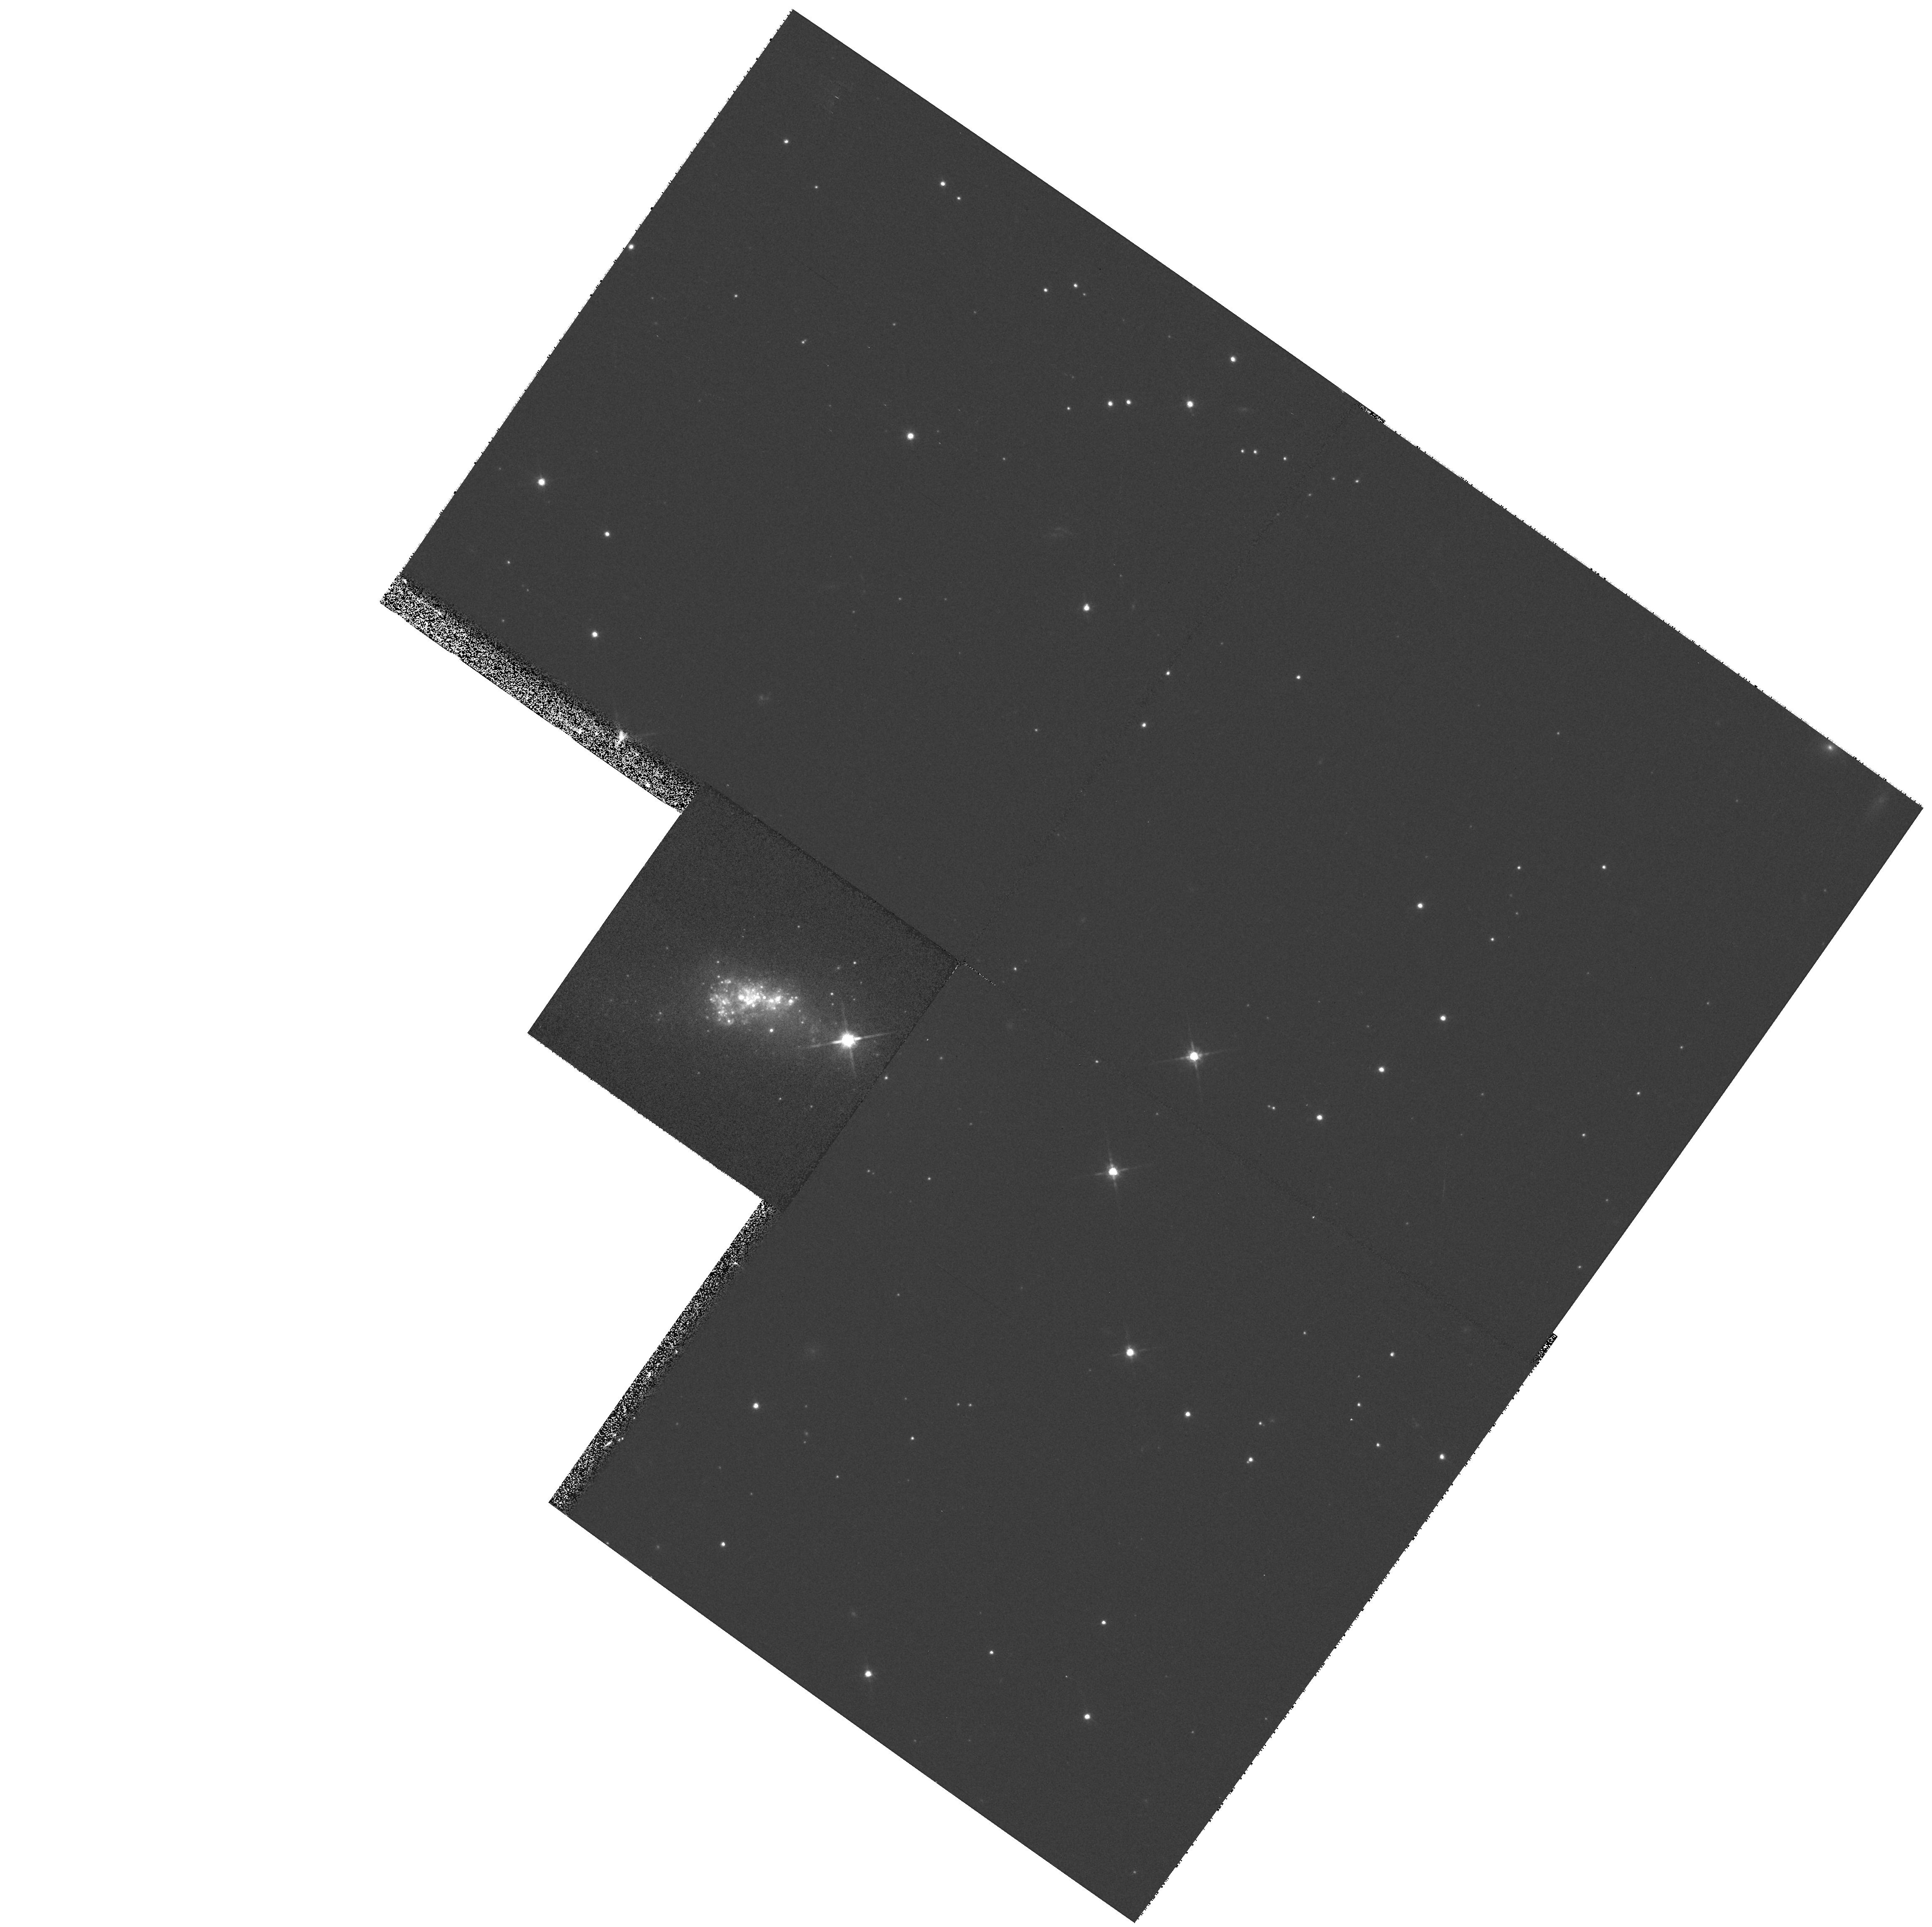
Target: TOLOLO1924-416
Instrument: WFPC2/PC
Filter: F814W
Exposure: 5 min
Observation ID: hst_6639_02_wfpc2_pc_f814w_u3lx02

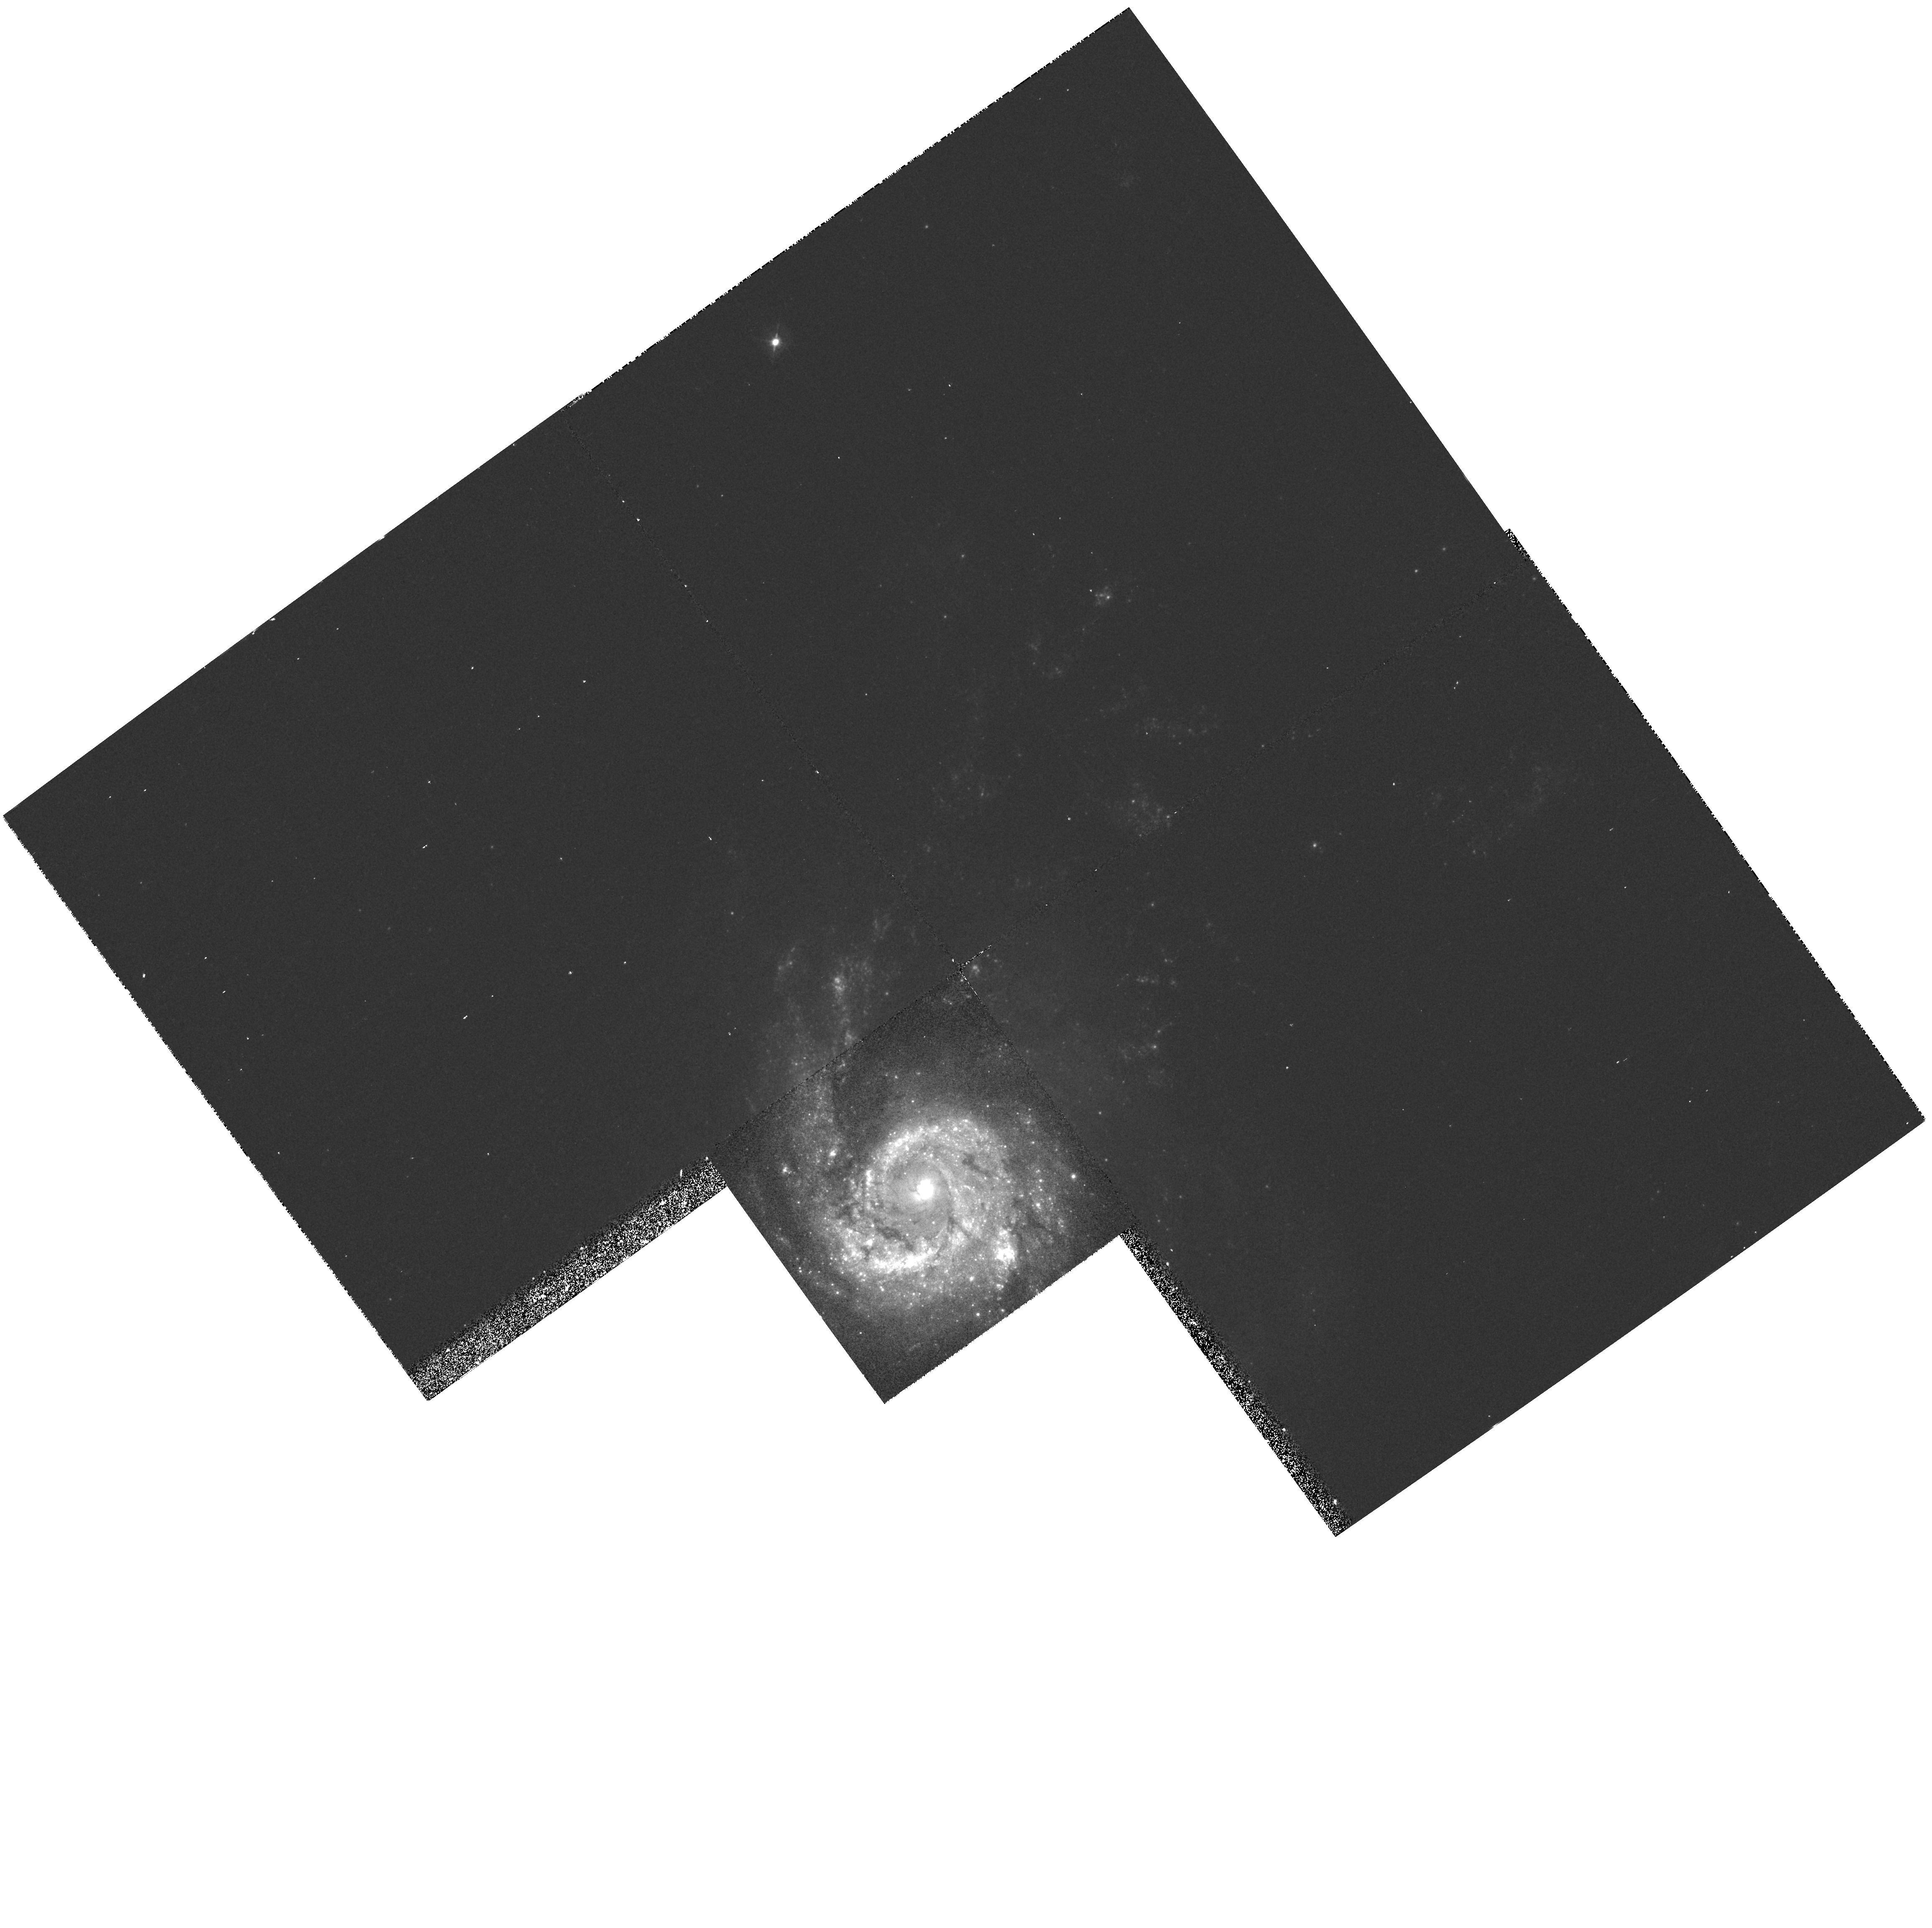
Target: NGC3310
Instrument: WFPC2/PC
Filter: F439W
Exposure: 10 min
Observation ID: hst_6639_01_wfpc2_pc_f439w_u3lx01

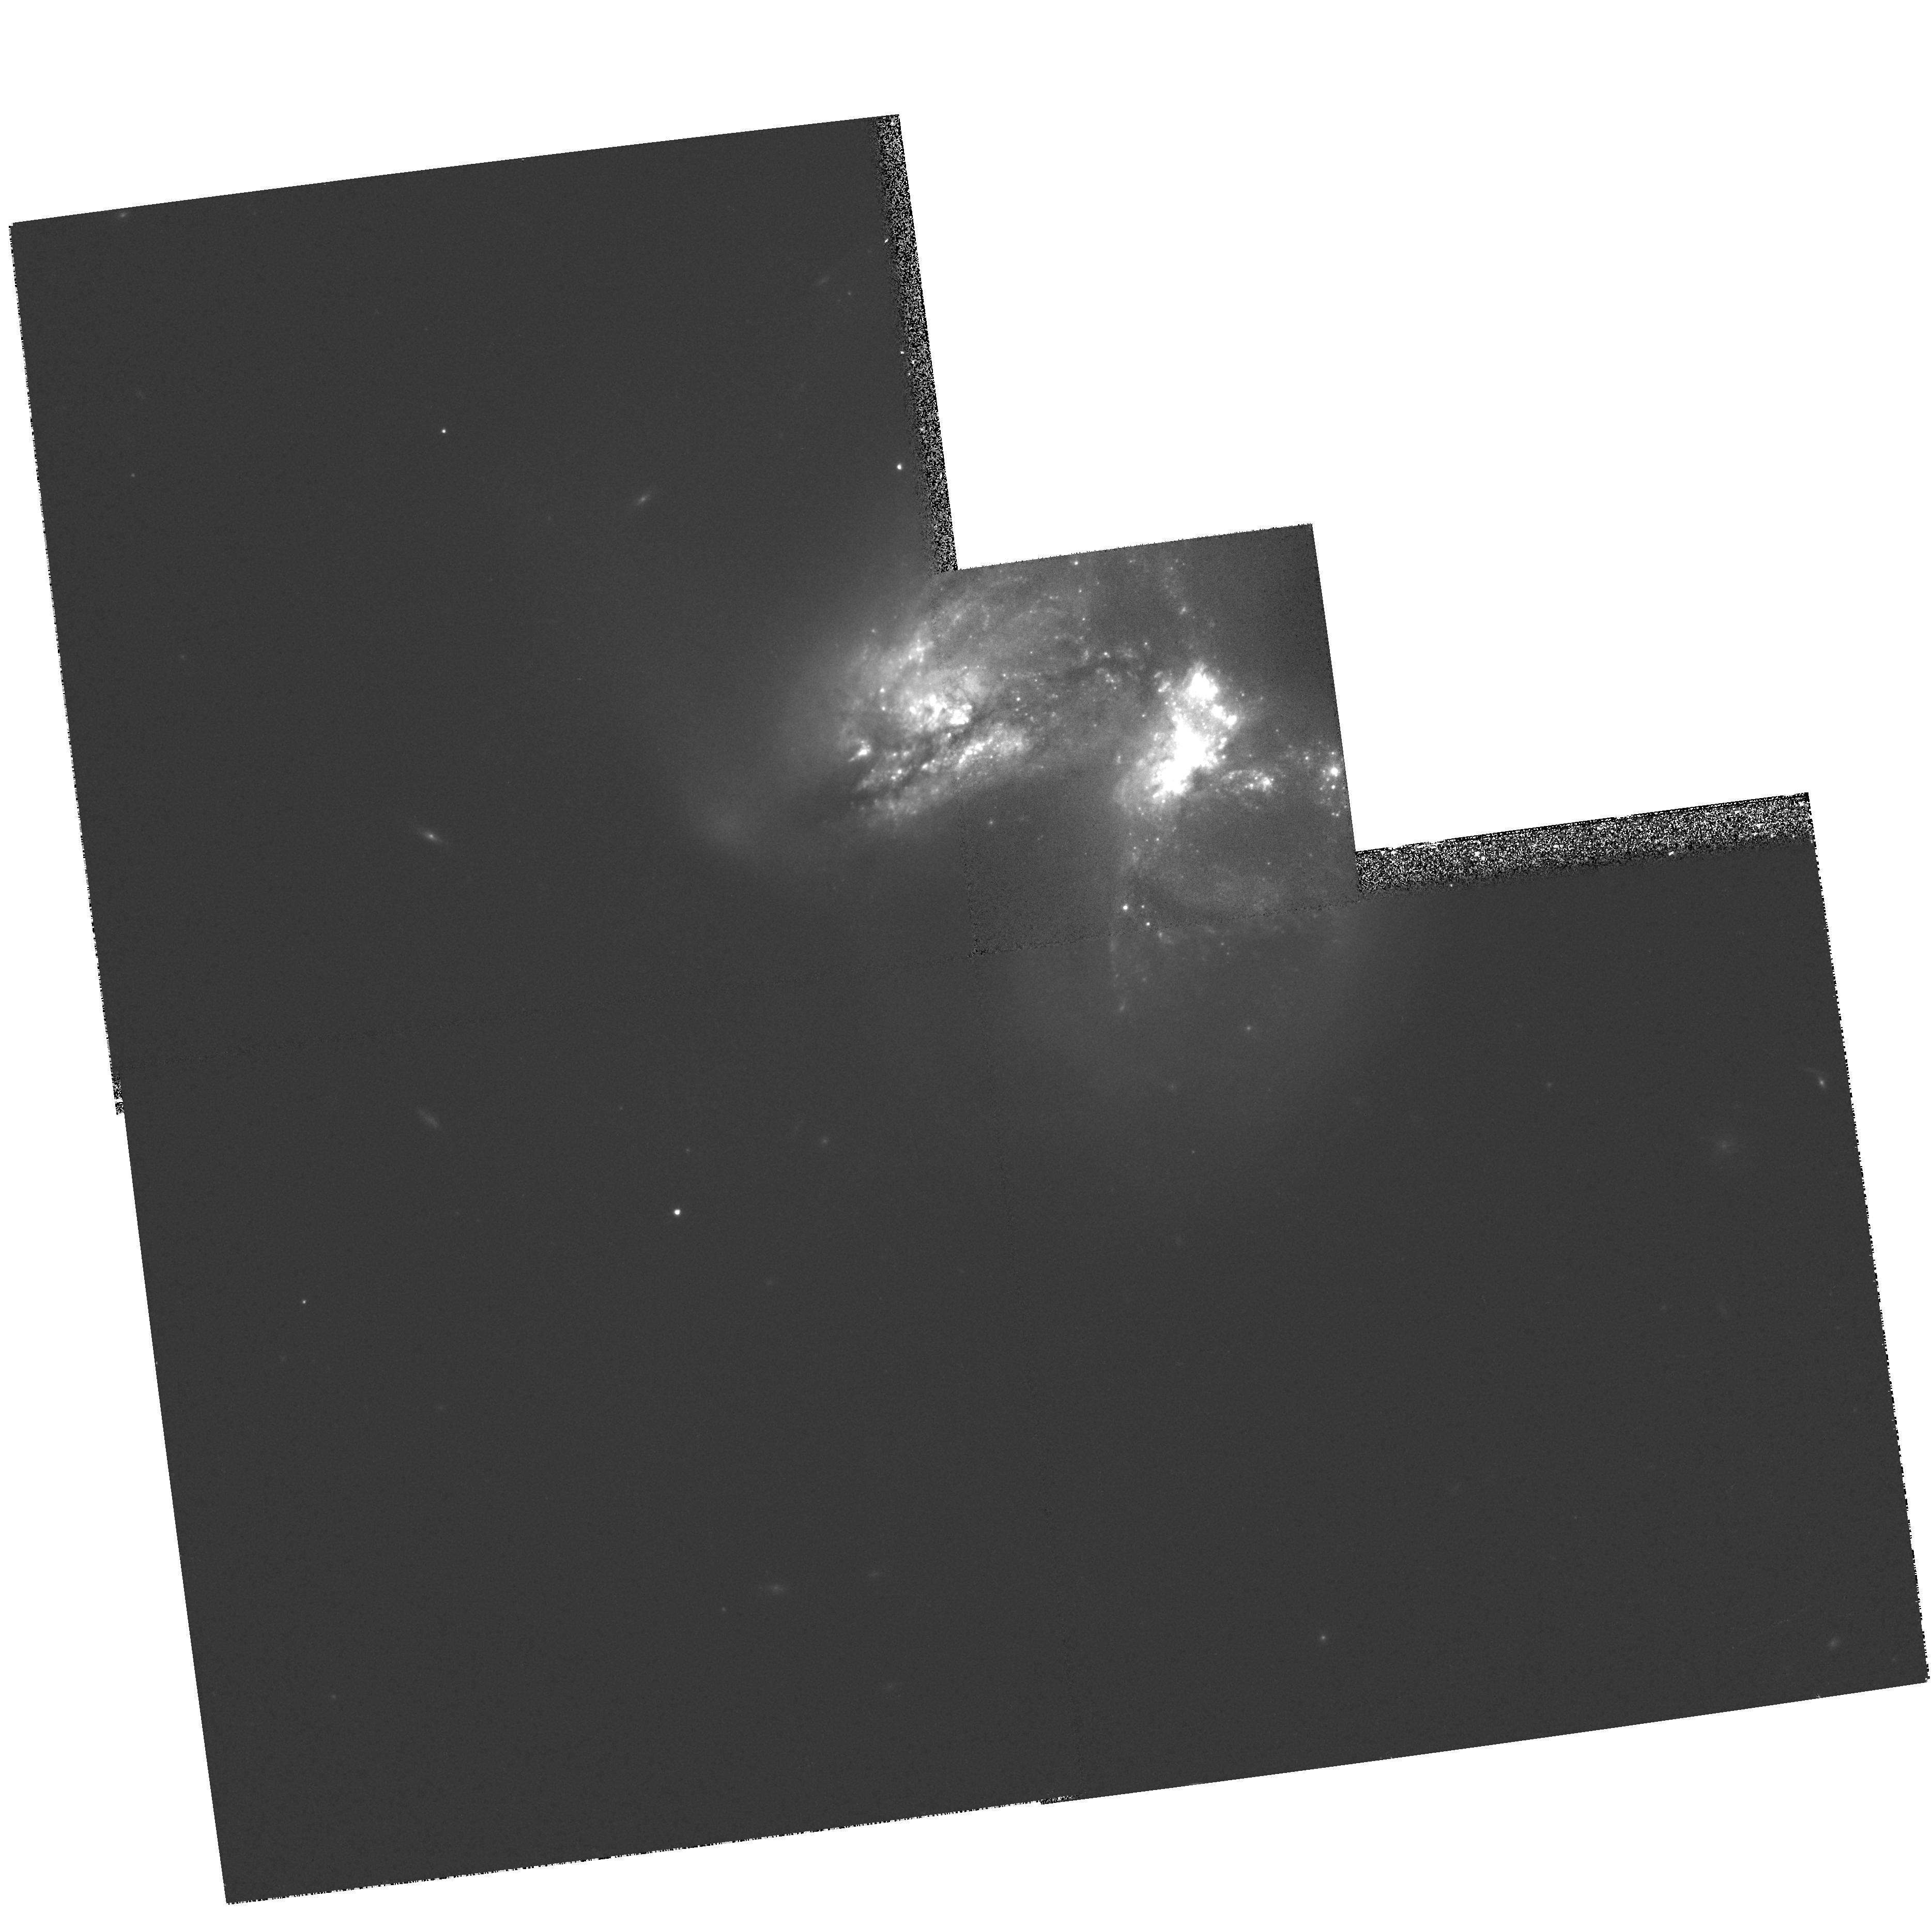
Target: NGC3690
Instrument: WFPC2/PC
Filter: F814W
Exposure: 8 min
Observation ID: hst_6639_04_wfpc2_pc_f814w_u3lx04

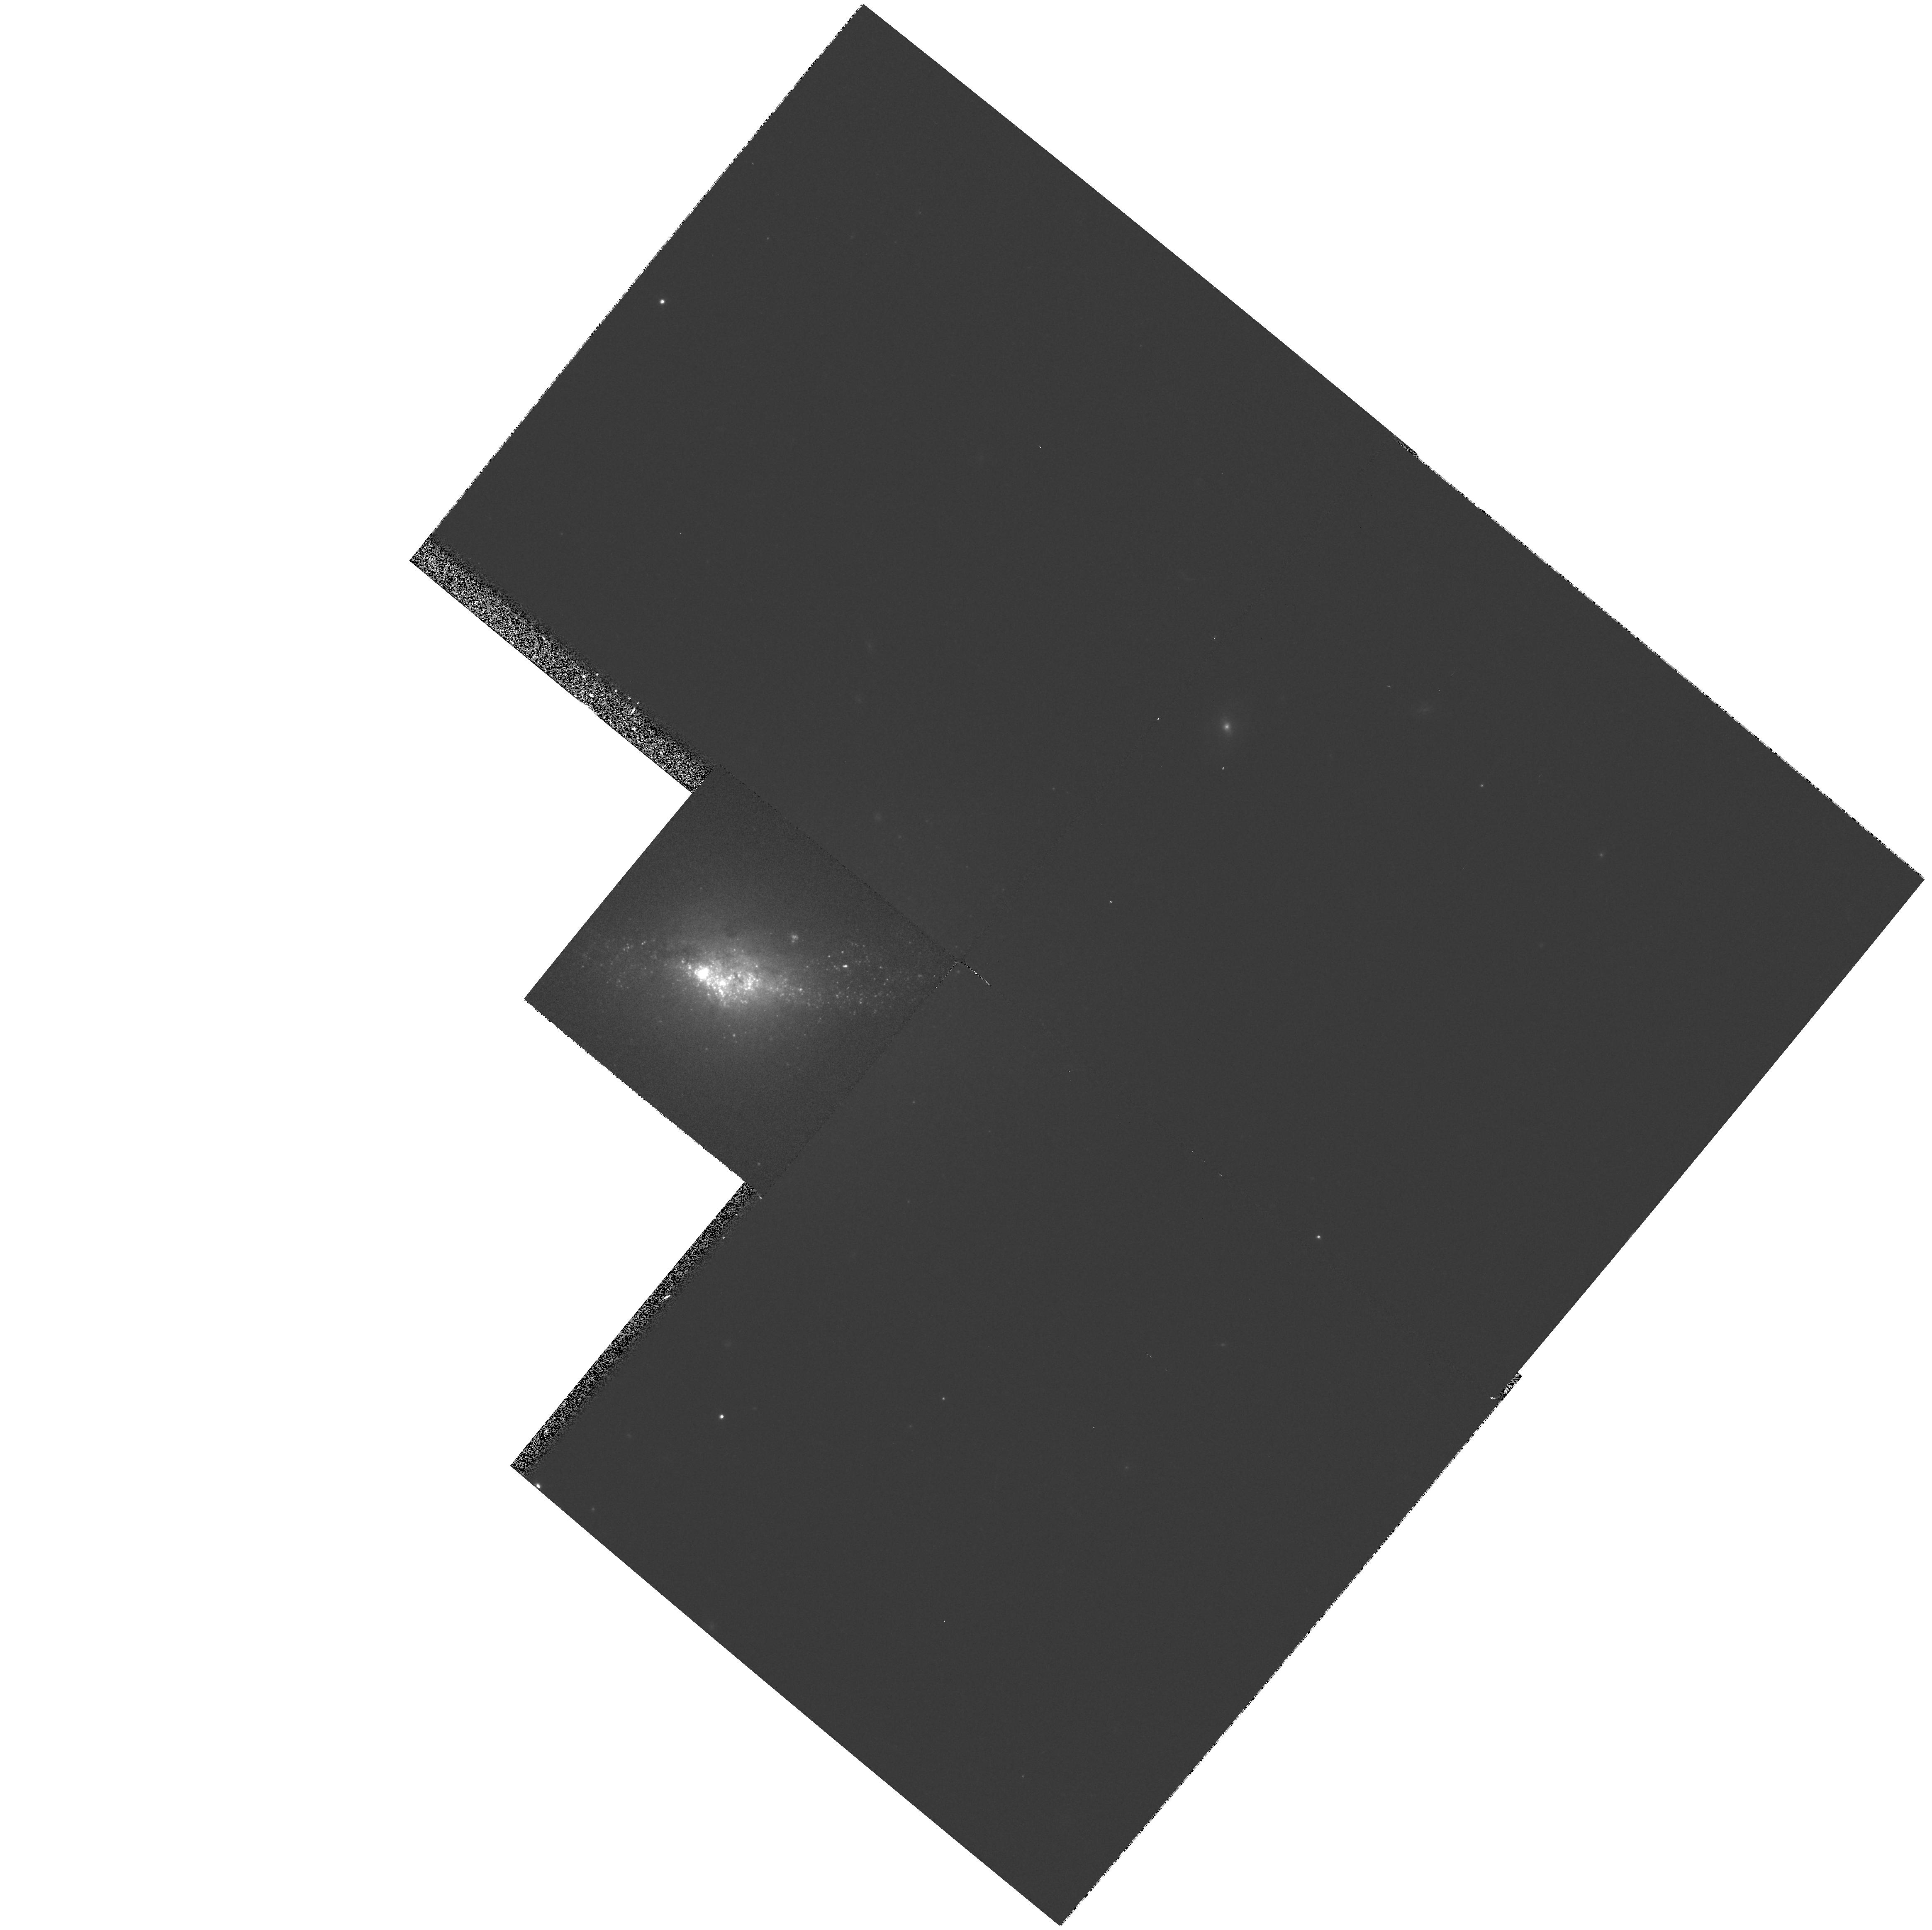
Target: NGC4670
Instrument: WFPC2/PC
Filter: F814W
Exposure: 5 min
Observation ID: hst_6639_03_wfpc2_pc_f814w_u3lx03

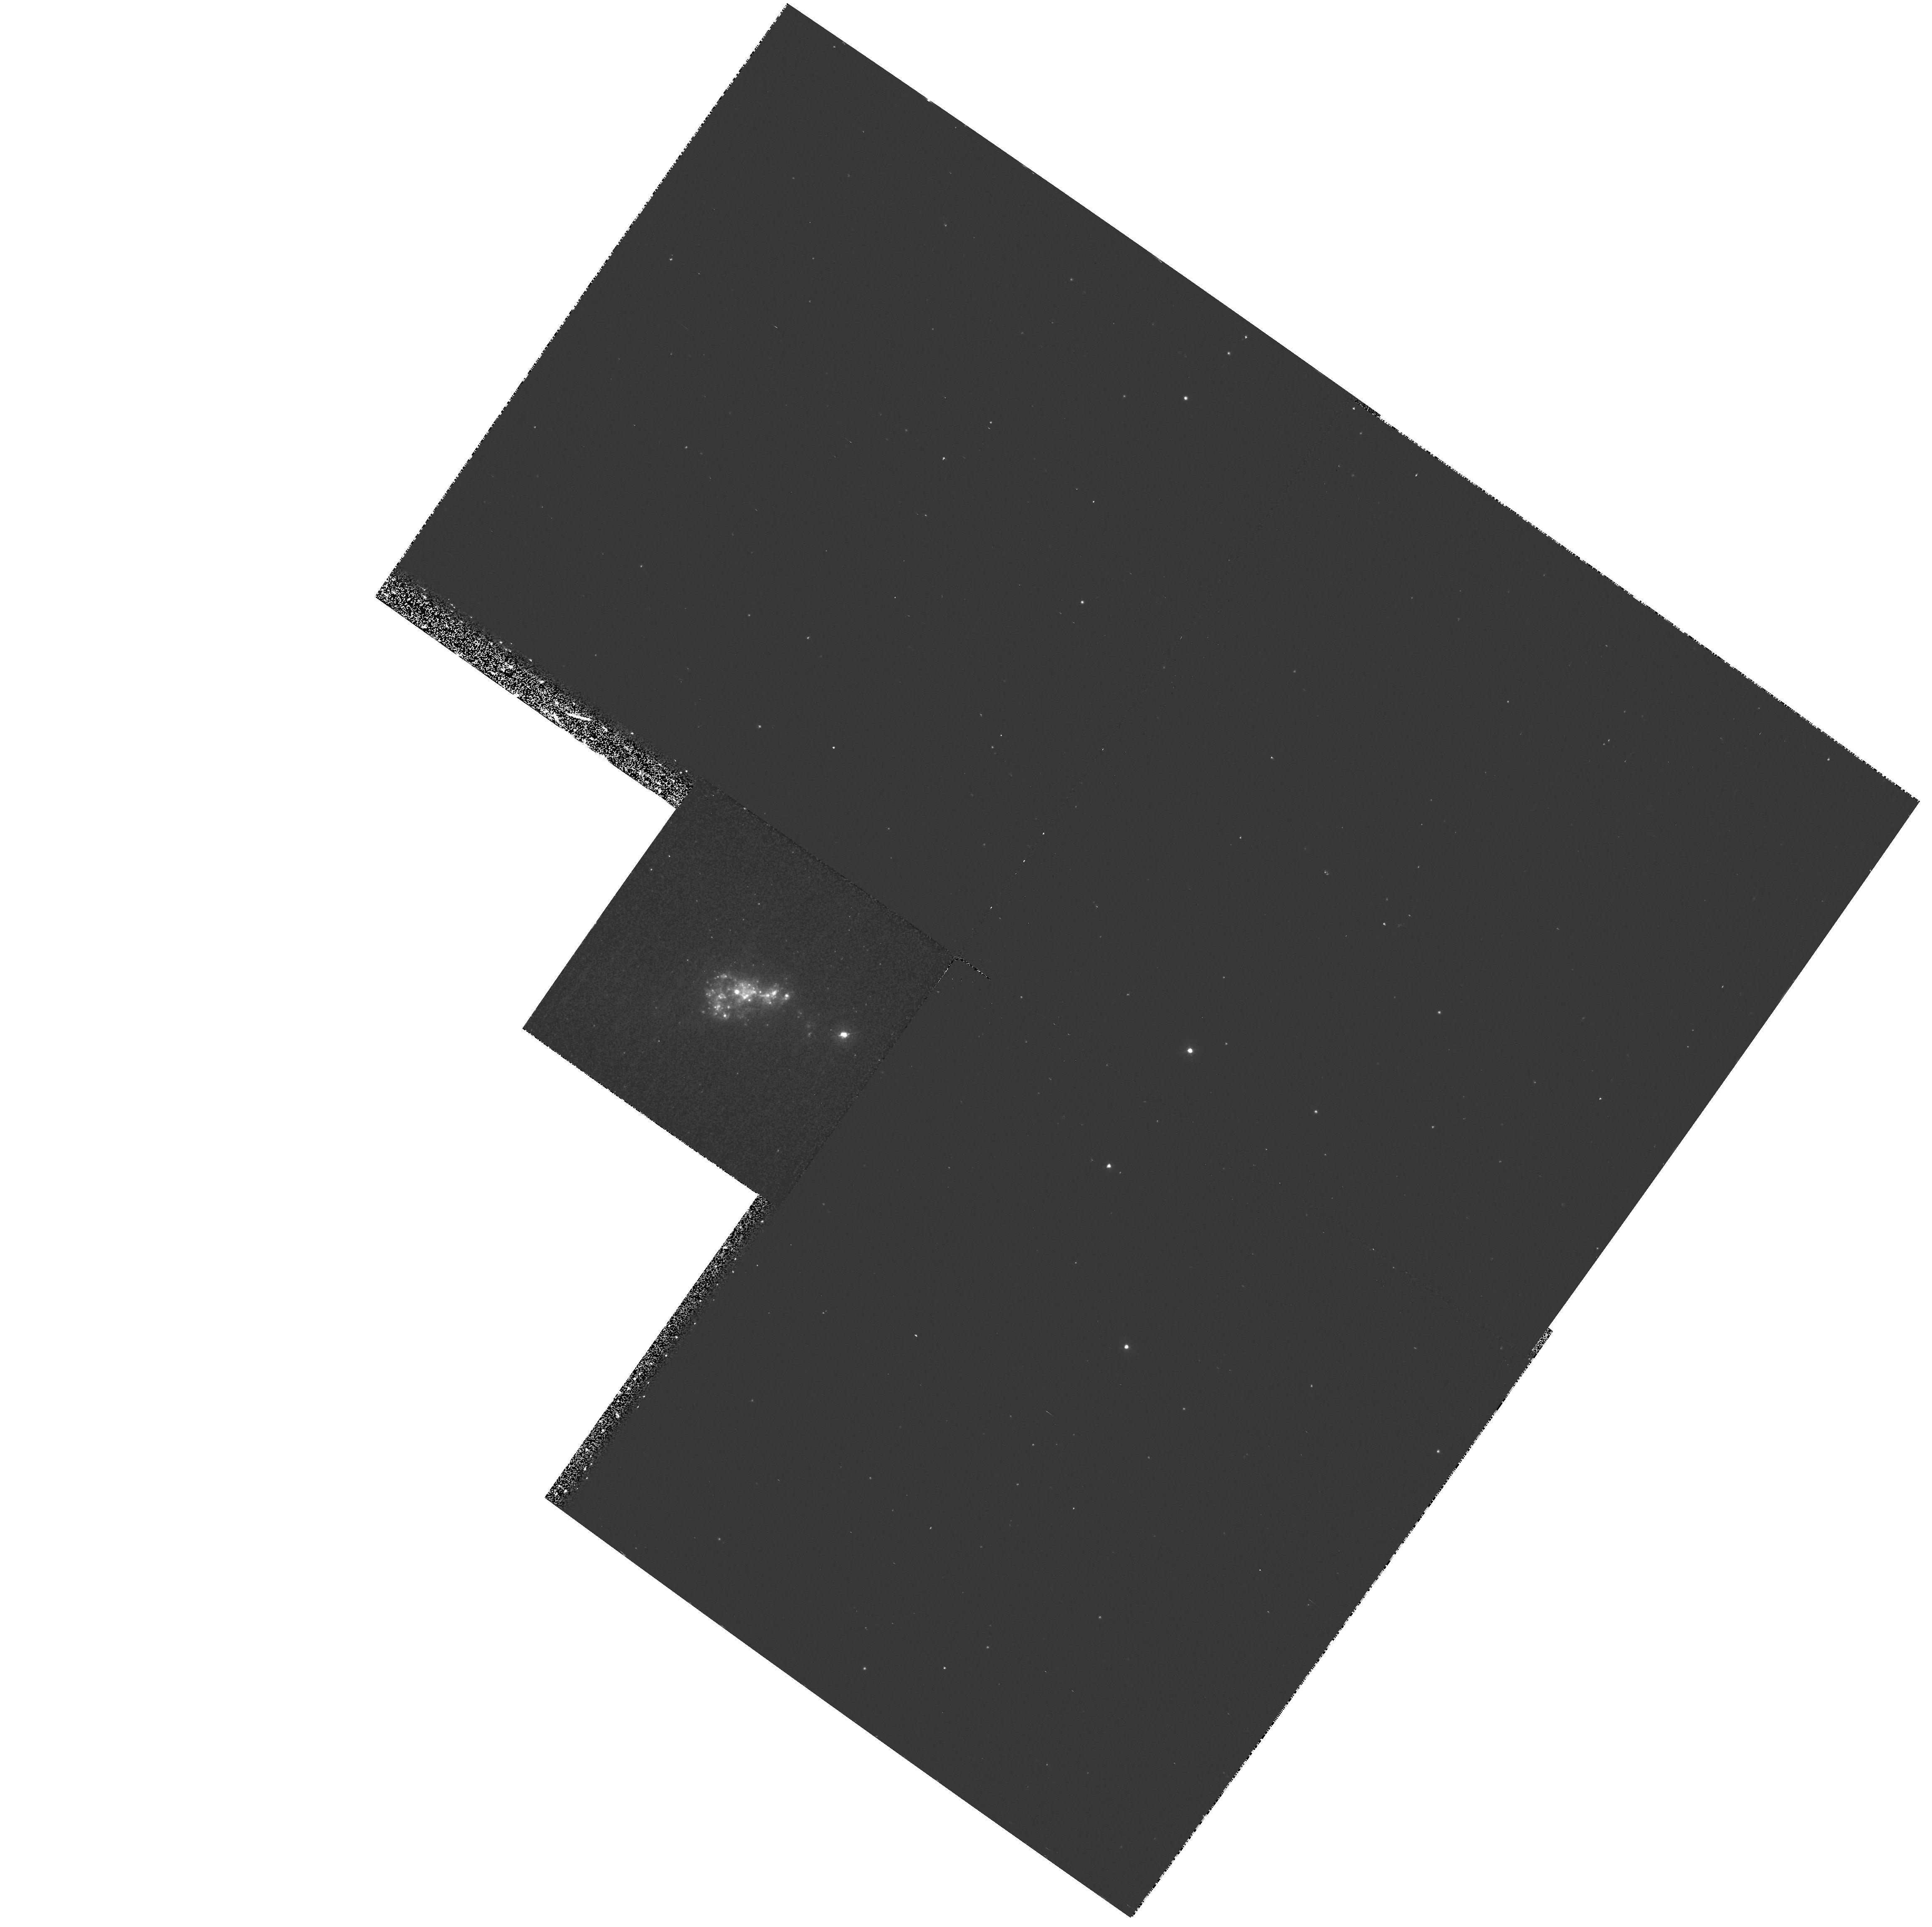
Target: TOLOLO1924-416
Instrument: WFPC2/PC
Filter: F336W
Exposure: 20 min
Observation ID: hst_6639_02_wfpc2_pc_f336w_u3lx02

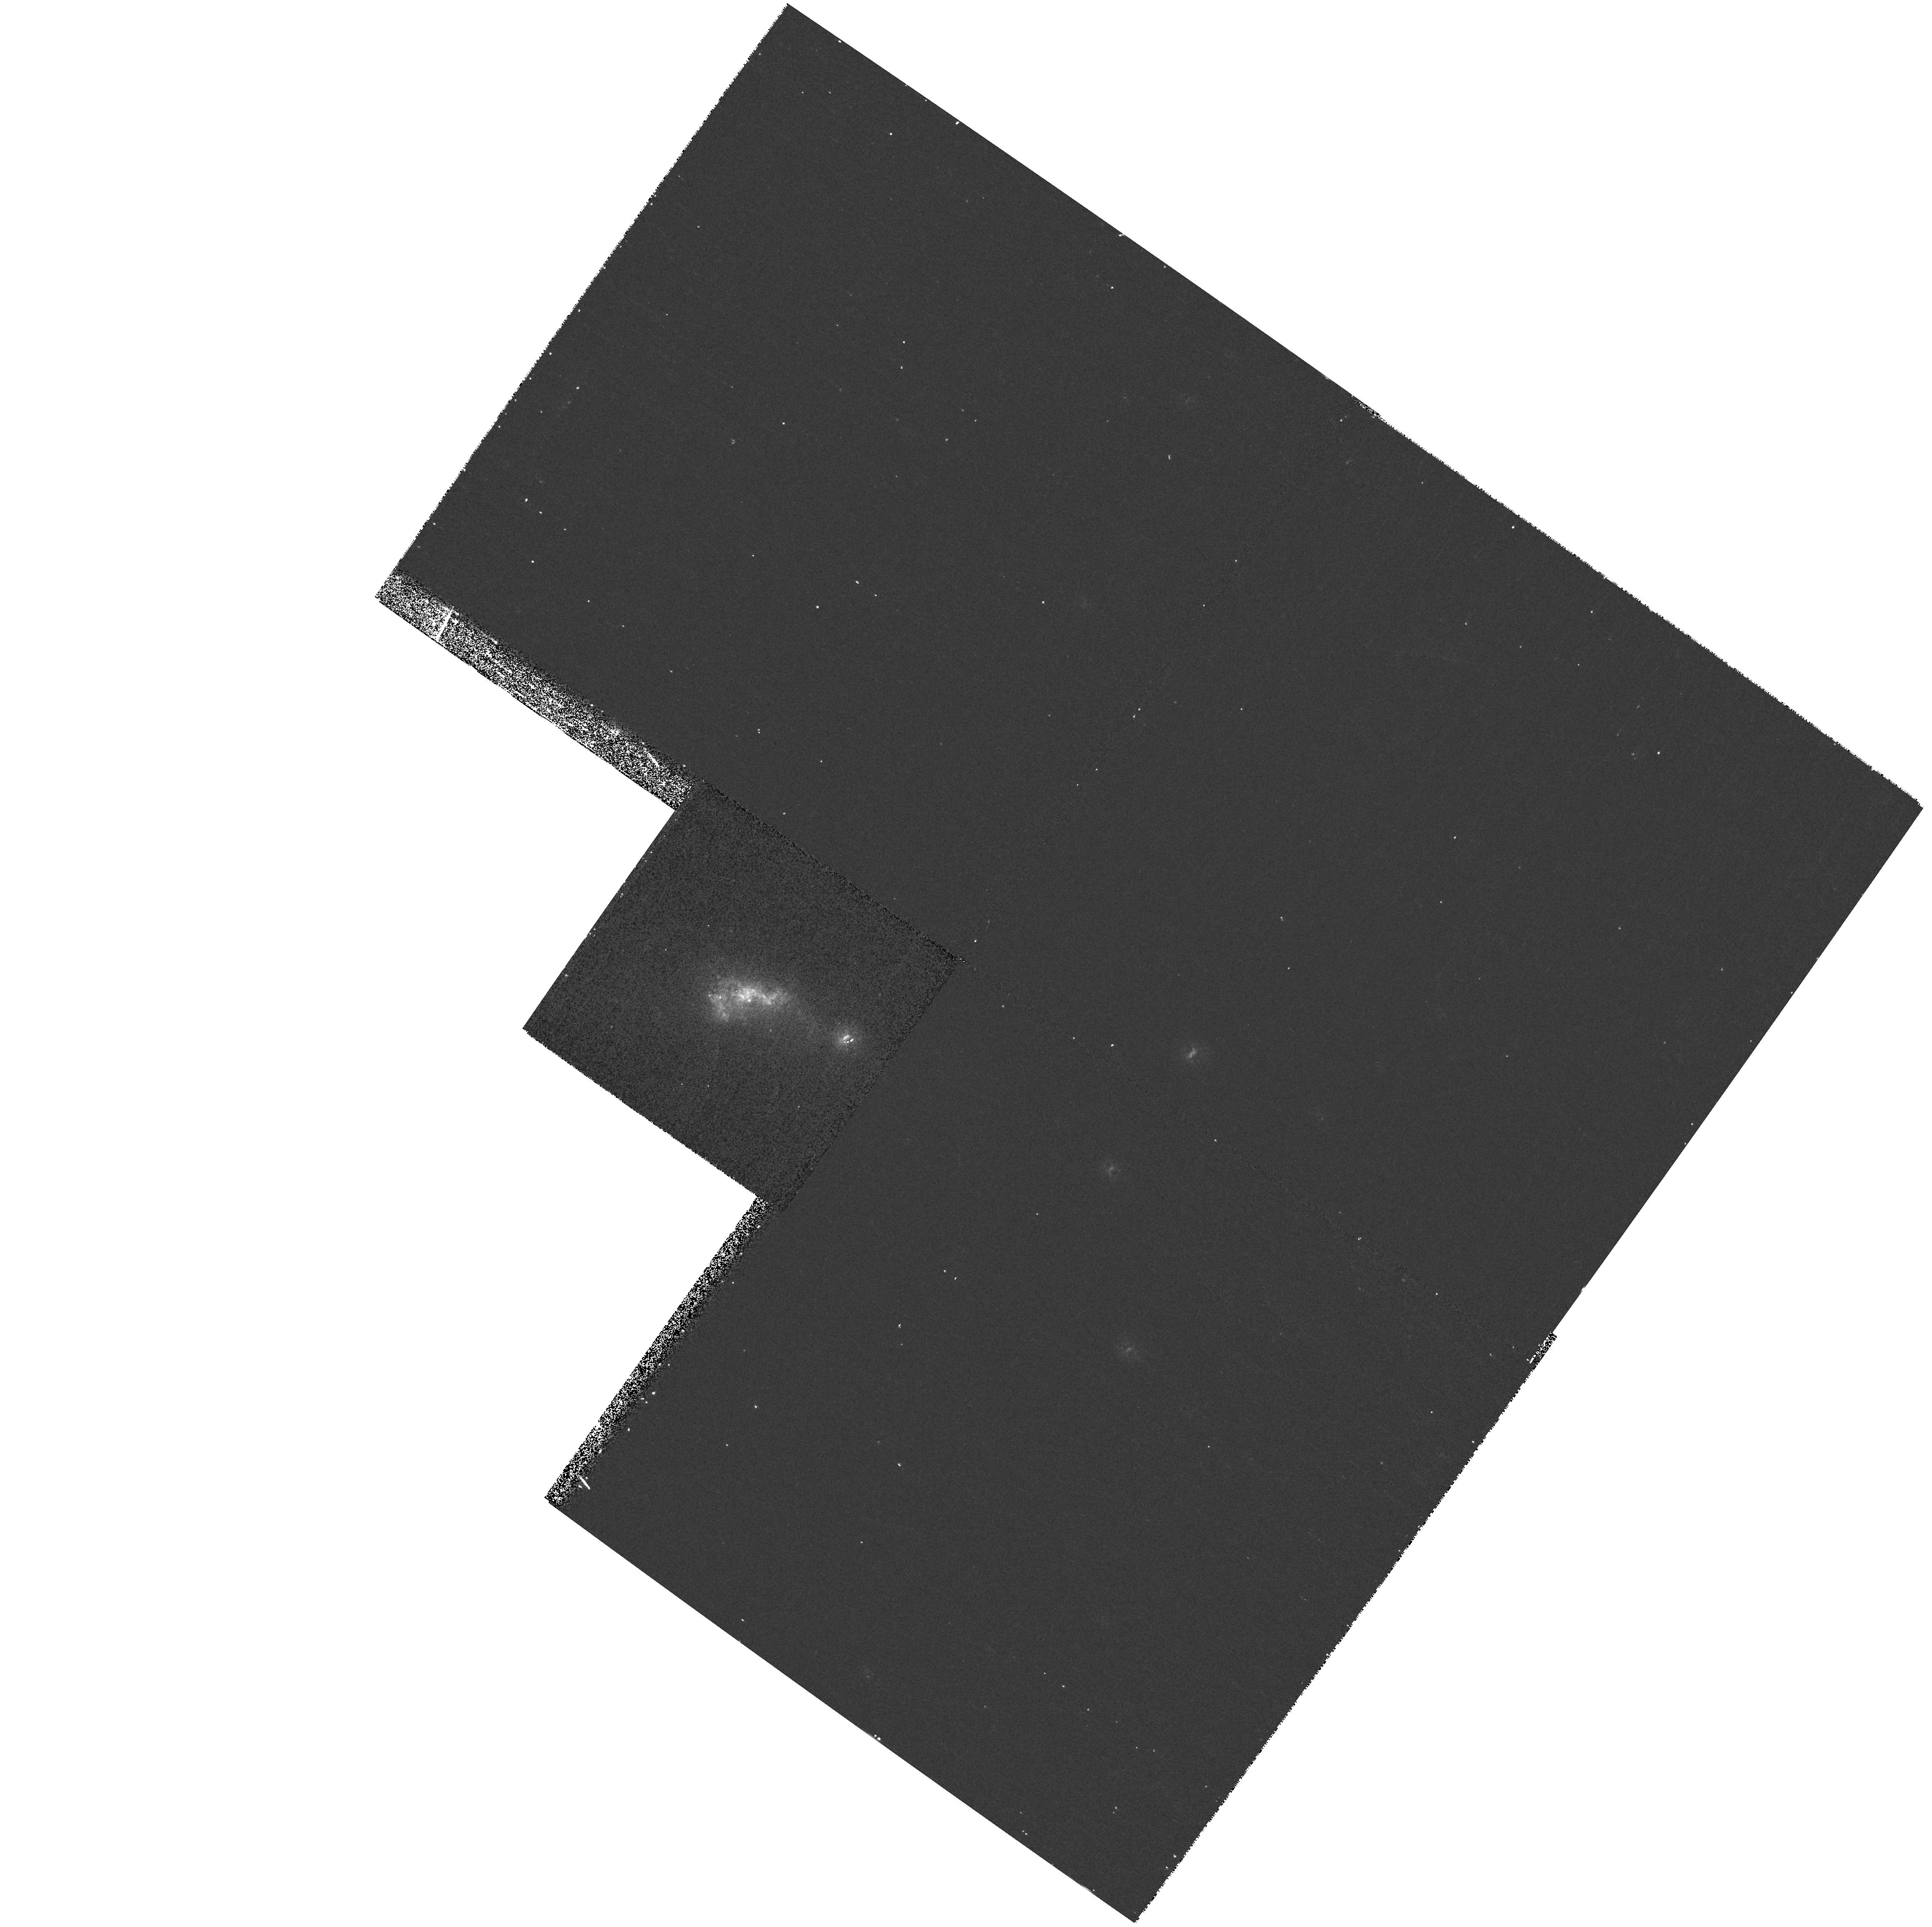
Target: TOLOLO1924-416
Instrument: WFPC2/PC
Filter: F439W
Exposure: 10 min
Observation ID: hst_6639_02_wfpc2_pc_f439w_u3lx02

Star Clusters And The Duration Of Starbursts (PI: Meurer, Gerhardt R.)

Starbursts are a fascinating but poorly understood phenomenon that probably play a key role in galaxy evolution. Here, we propose to determine one of their most basic properties, namely the duration, Delta t, of the burst. This quantity is crucial for understanding how starbursts work (what turns them on and what turns them off), for estimating the fraction of galaxies that undergo starbusts, and for determining how effective starbursts are at heating and enriching the inter- galactic medium (via galactic winds). One thing we do know about starbursts is that they efficiently manufacture star clusters. Each individual cluster is expected to form over a timescale < 1 Myr, and each is thus a ``true'' instantaneous burst. Here we propose using the clusters found in starbursts as a fossil record that will provide a direct measurement of Delta t. This will be done by obtaining broad band photometry of a sample of starbursts already observed in the ultraviolet with the FOC. The new observations, alone, and in conjunction with the previous observations will be used to determine the colors of the clusters. The ages, t, of the clusters will be estimated from two color diagrams, to an accuracy of a factor of ~ 2. The width of the t distribution of the clusters then provides a direct estimate of Delta t for the surrounding starburst in which they reside.